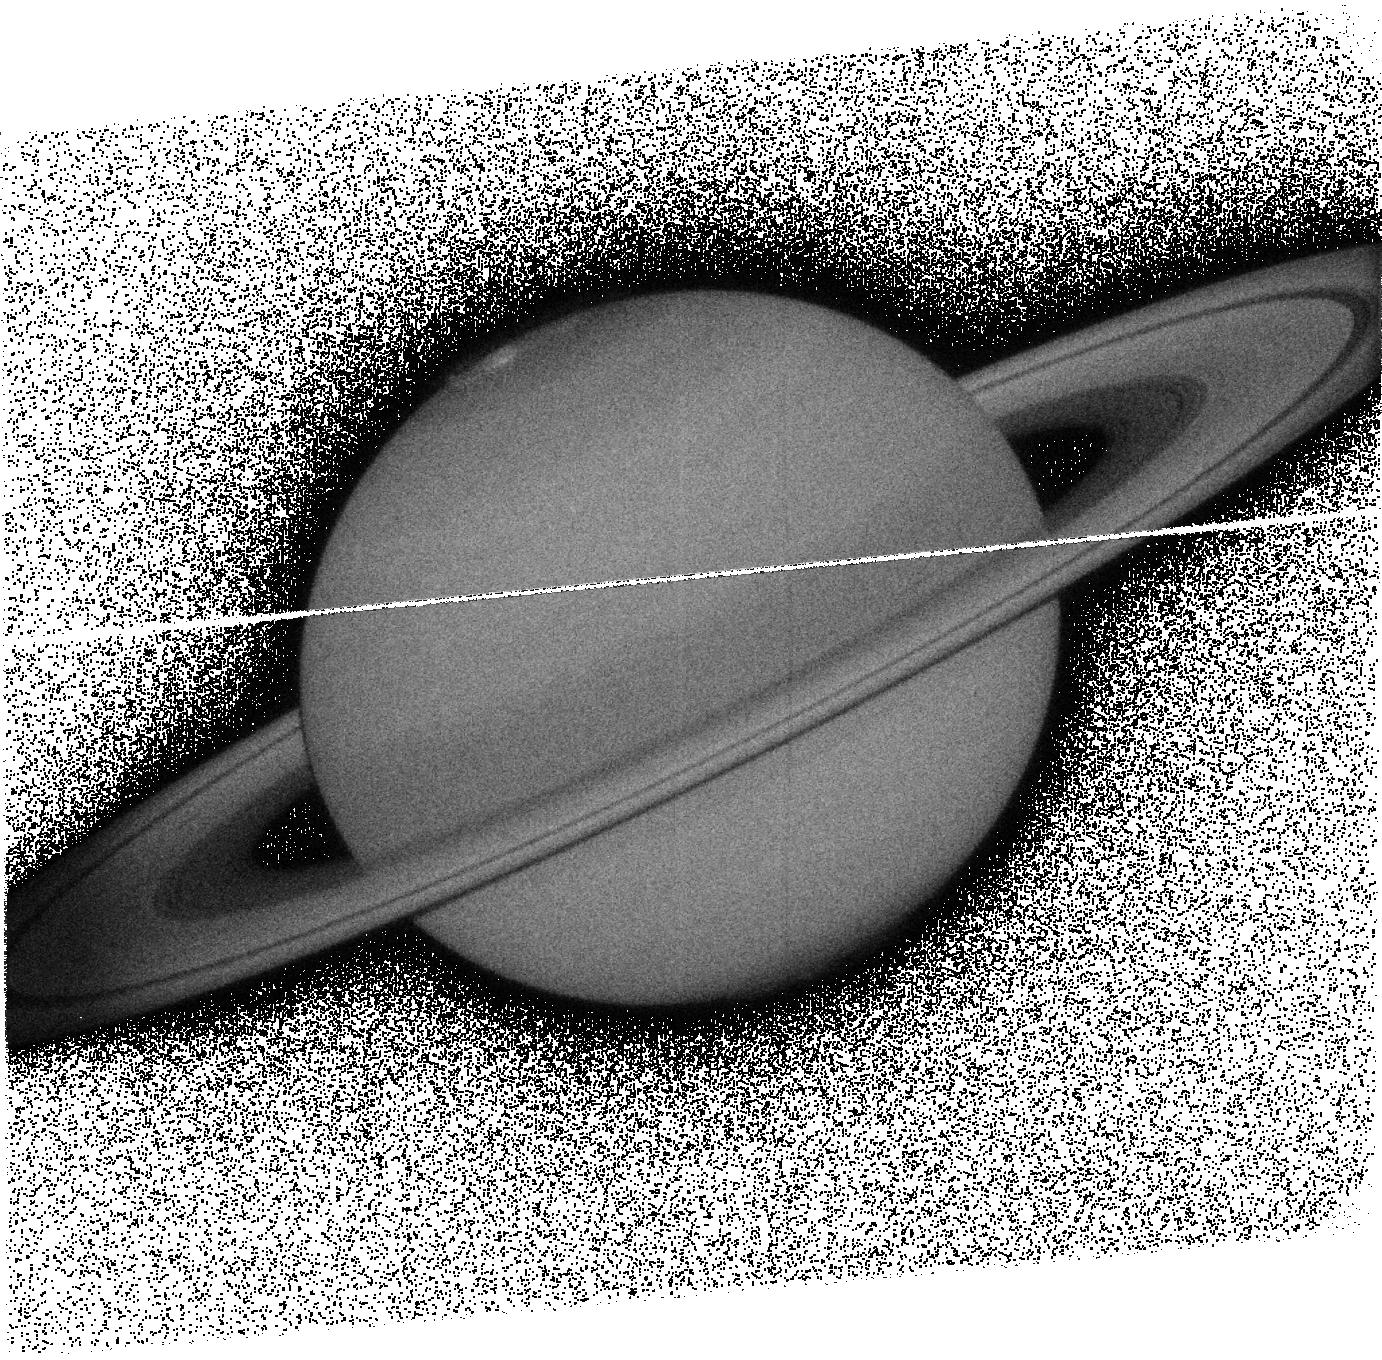
Target: SATURN
Instrument: ACS/SBC
Filter: F125LP
Exposure: 8 min
Observation ID: jbh8h5040

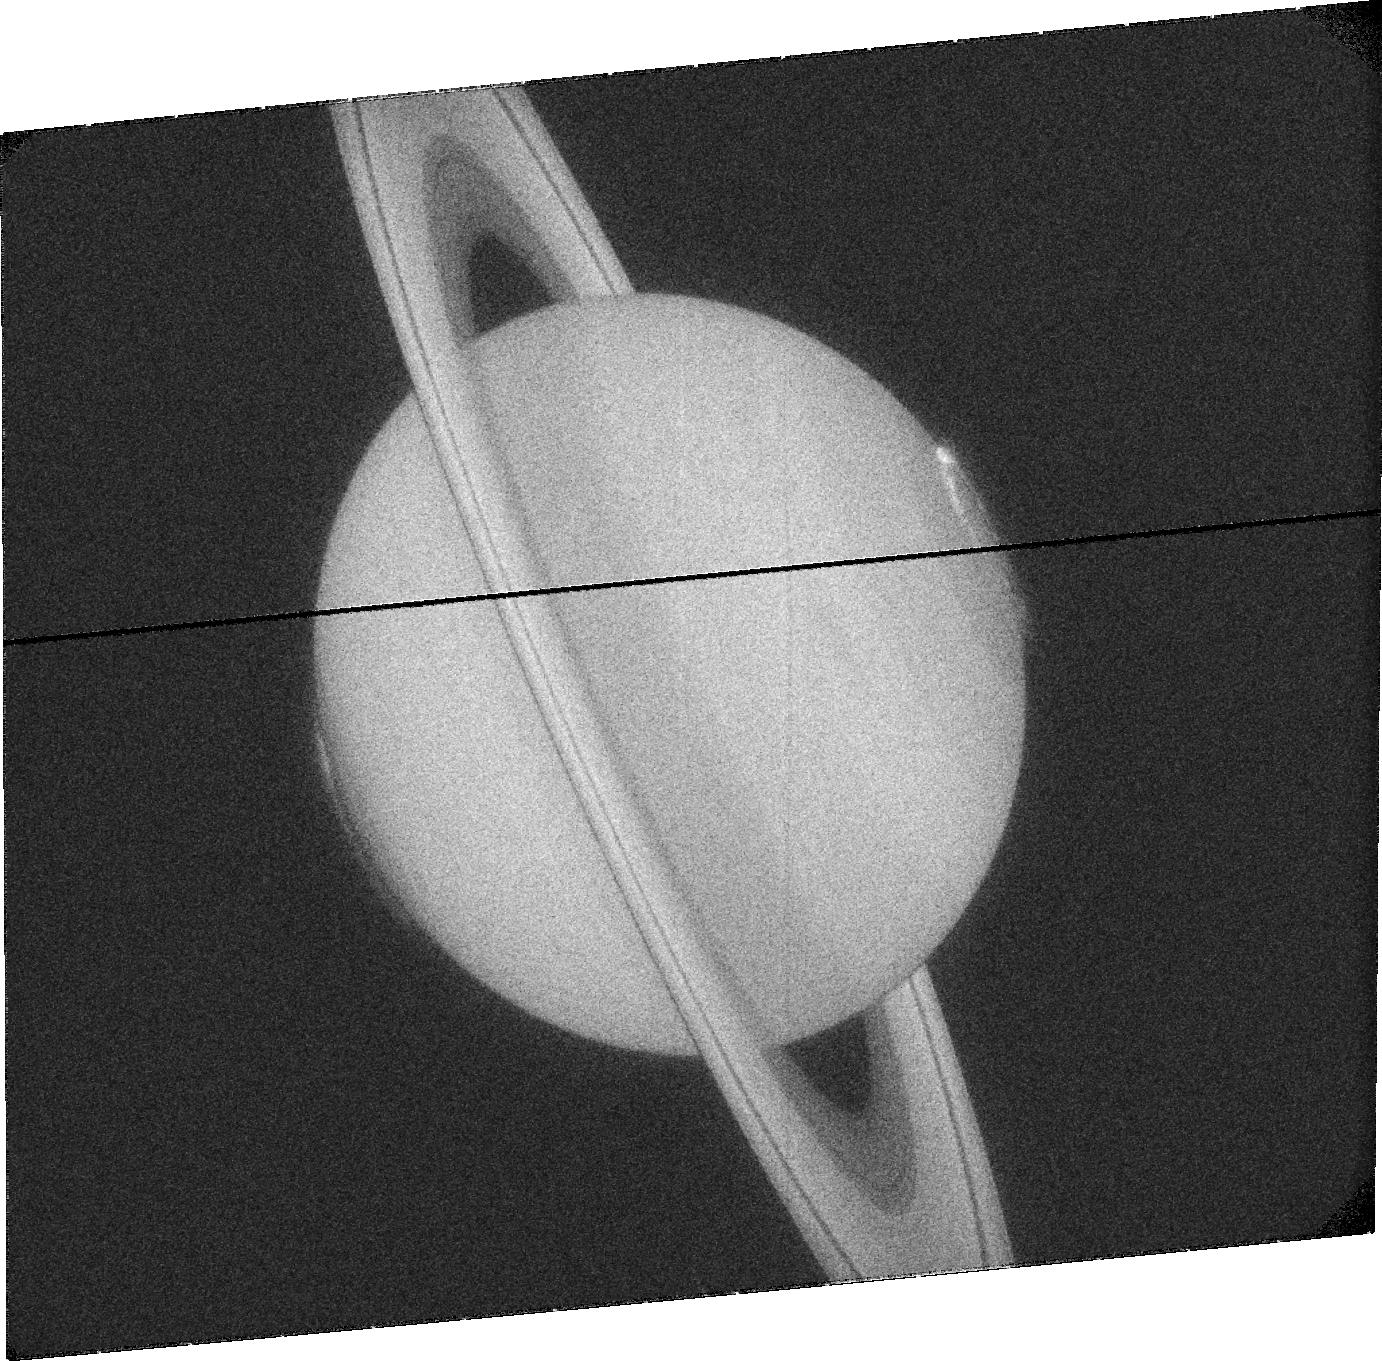
Target: SATURN
Instrument: ACS/SBC
Filter: F115LP
Exposure: 7 min
Observation ID: jbh8h2030

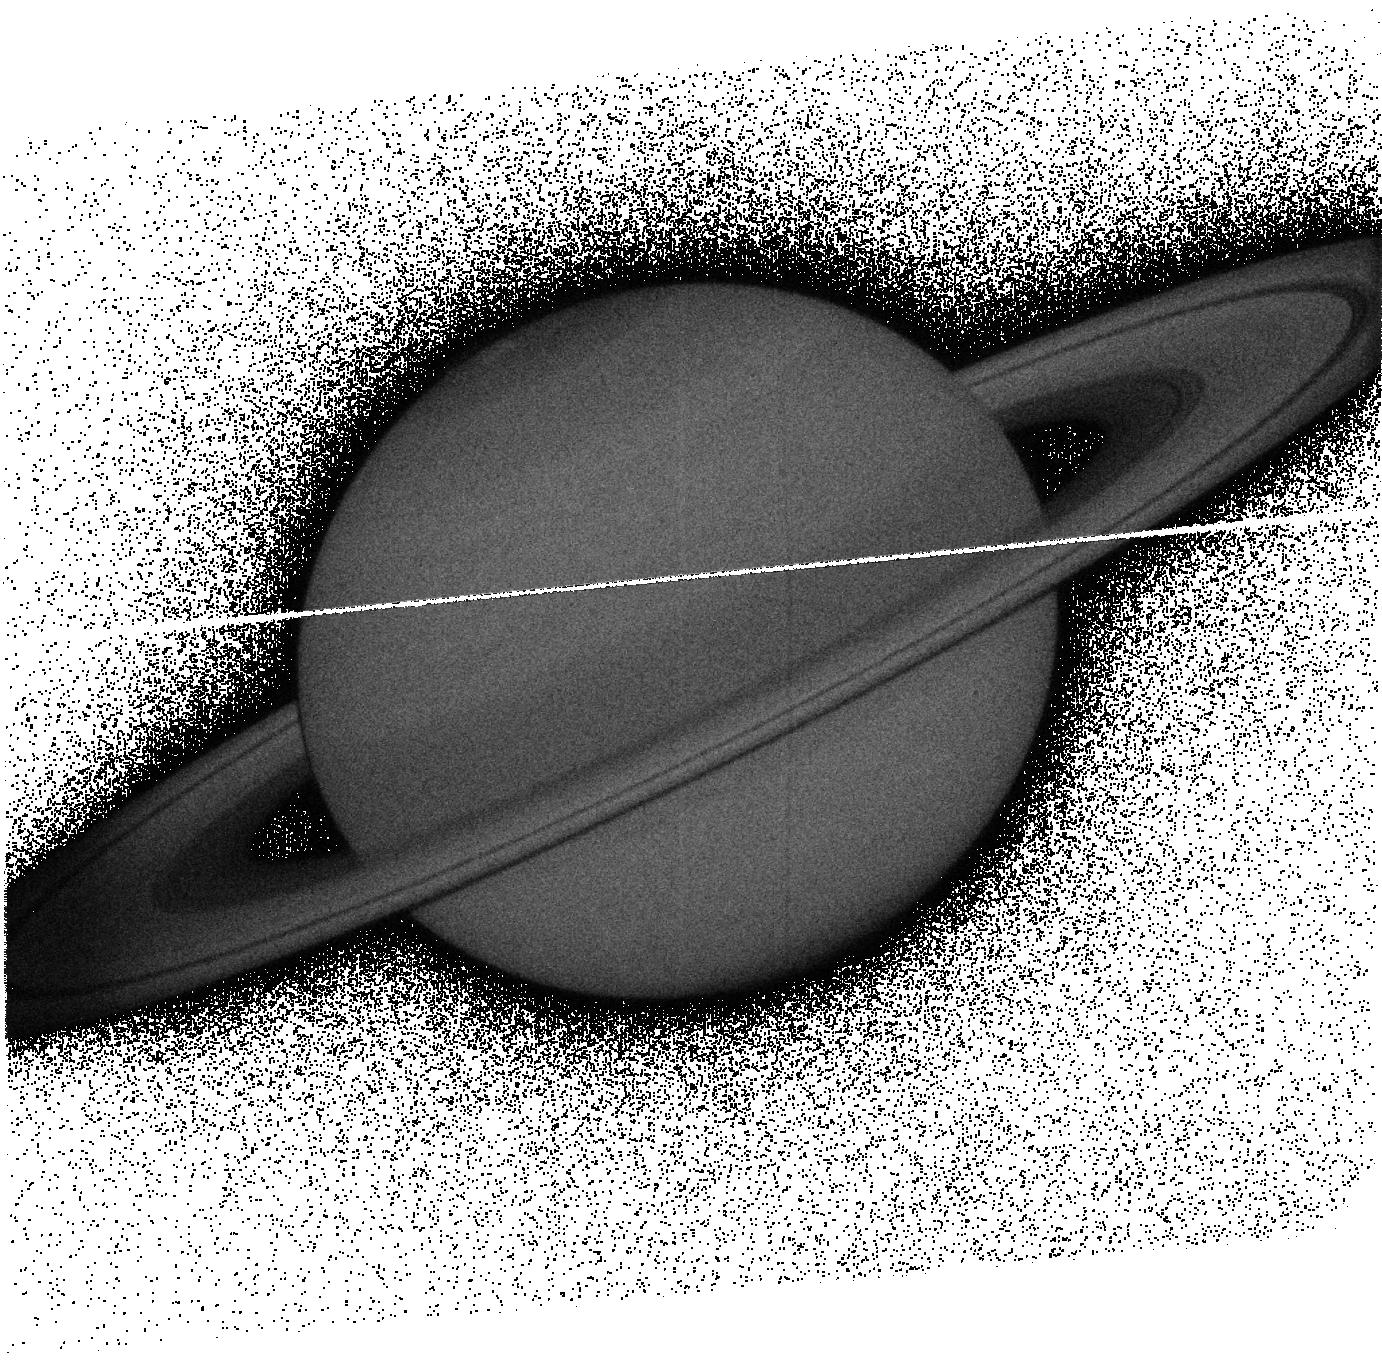
Target: SATURN
Instrument: ACS/SBC
Filter: F140LP
Exposure: 7 min
Observation ID: jbh8h5030

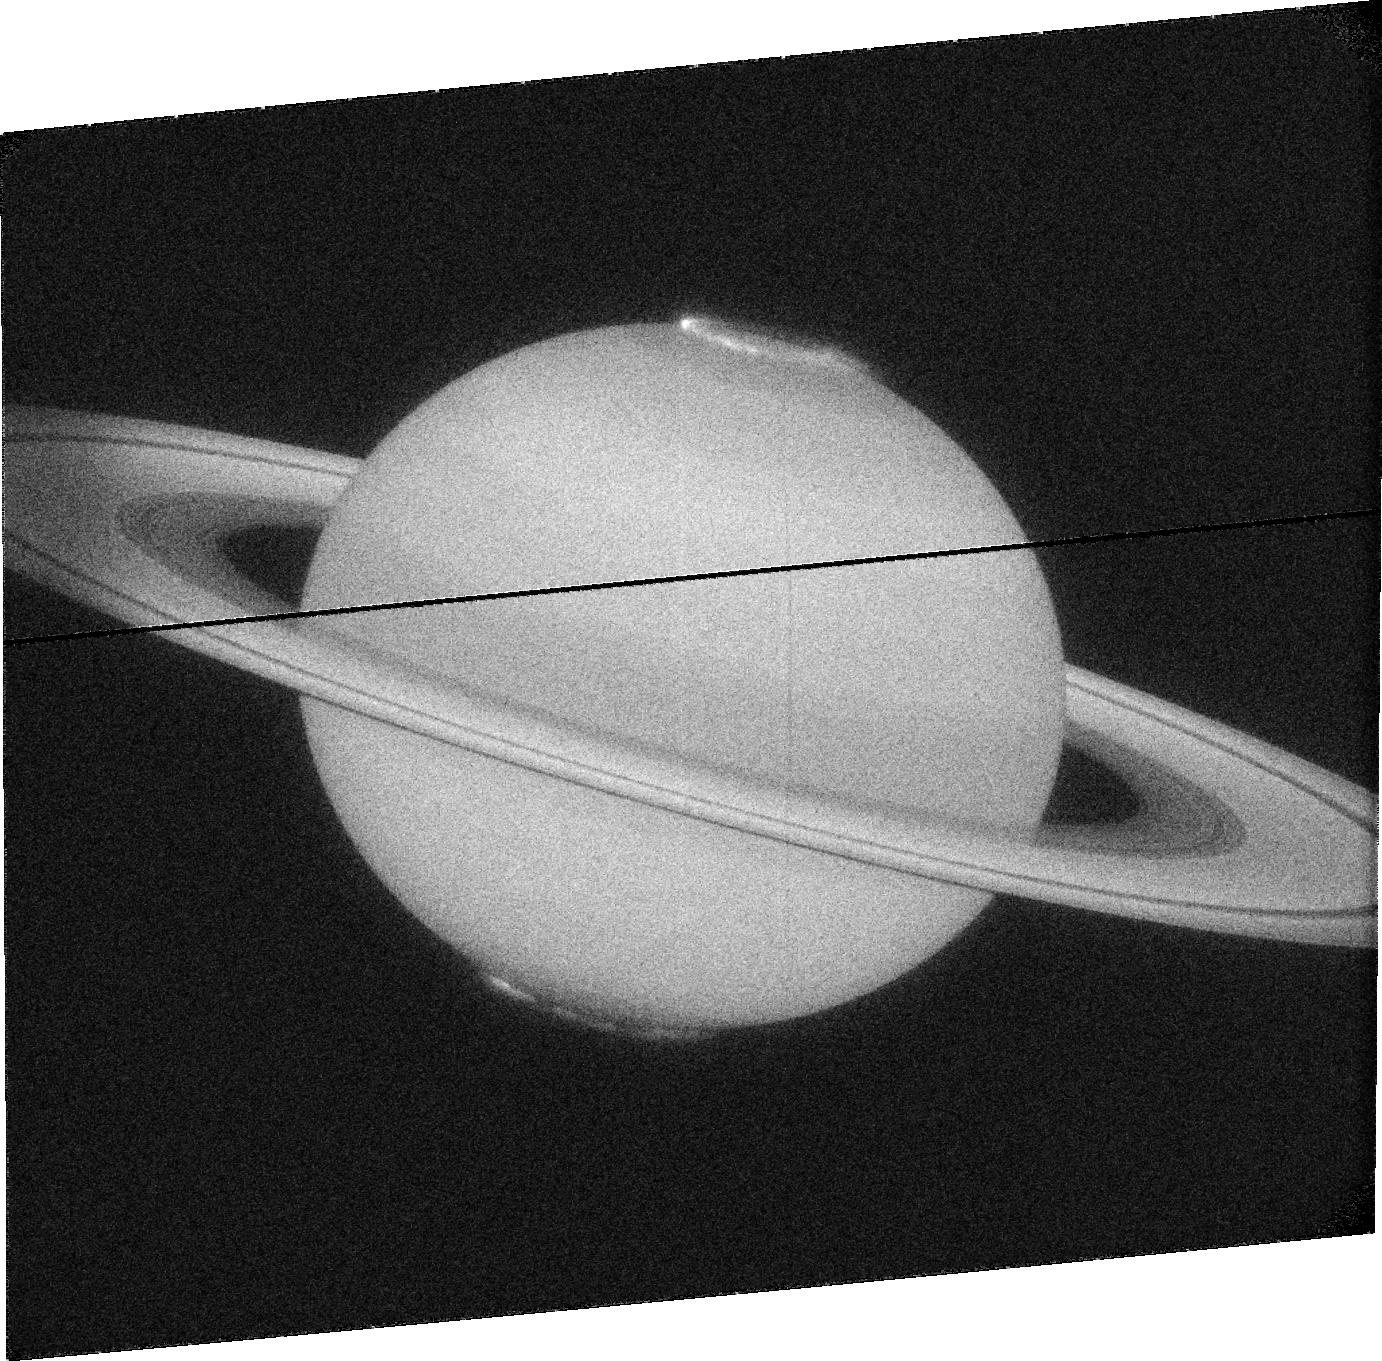
Target: SATURN
Instrument: ACS/SBC
Filter: F115LP
Exposure: 8 min
Observation ID: jbh8h3020

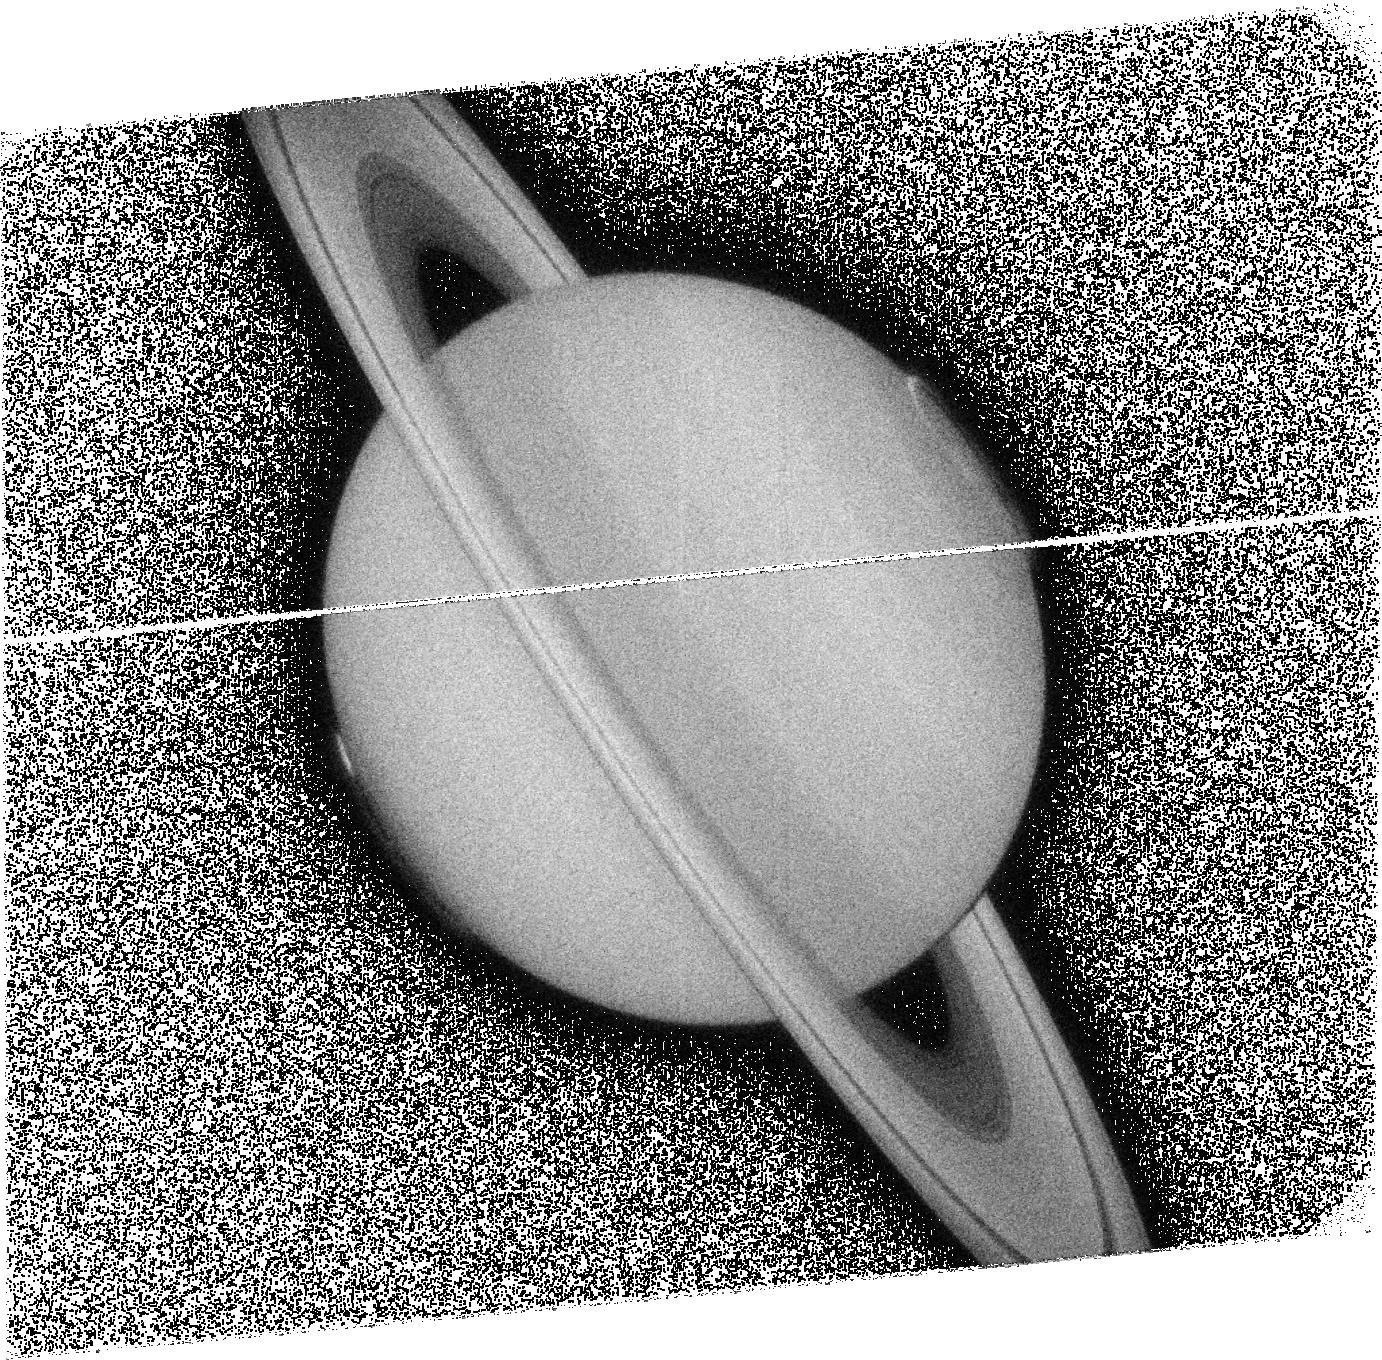
Target: SATURN
Instrument: ACS/SBC
Filter: F125LP
Exposure: 8 min
Observation ID: jbh8h1040

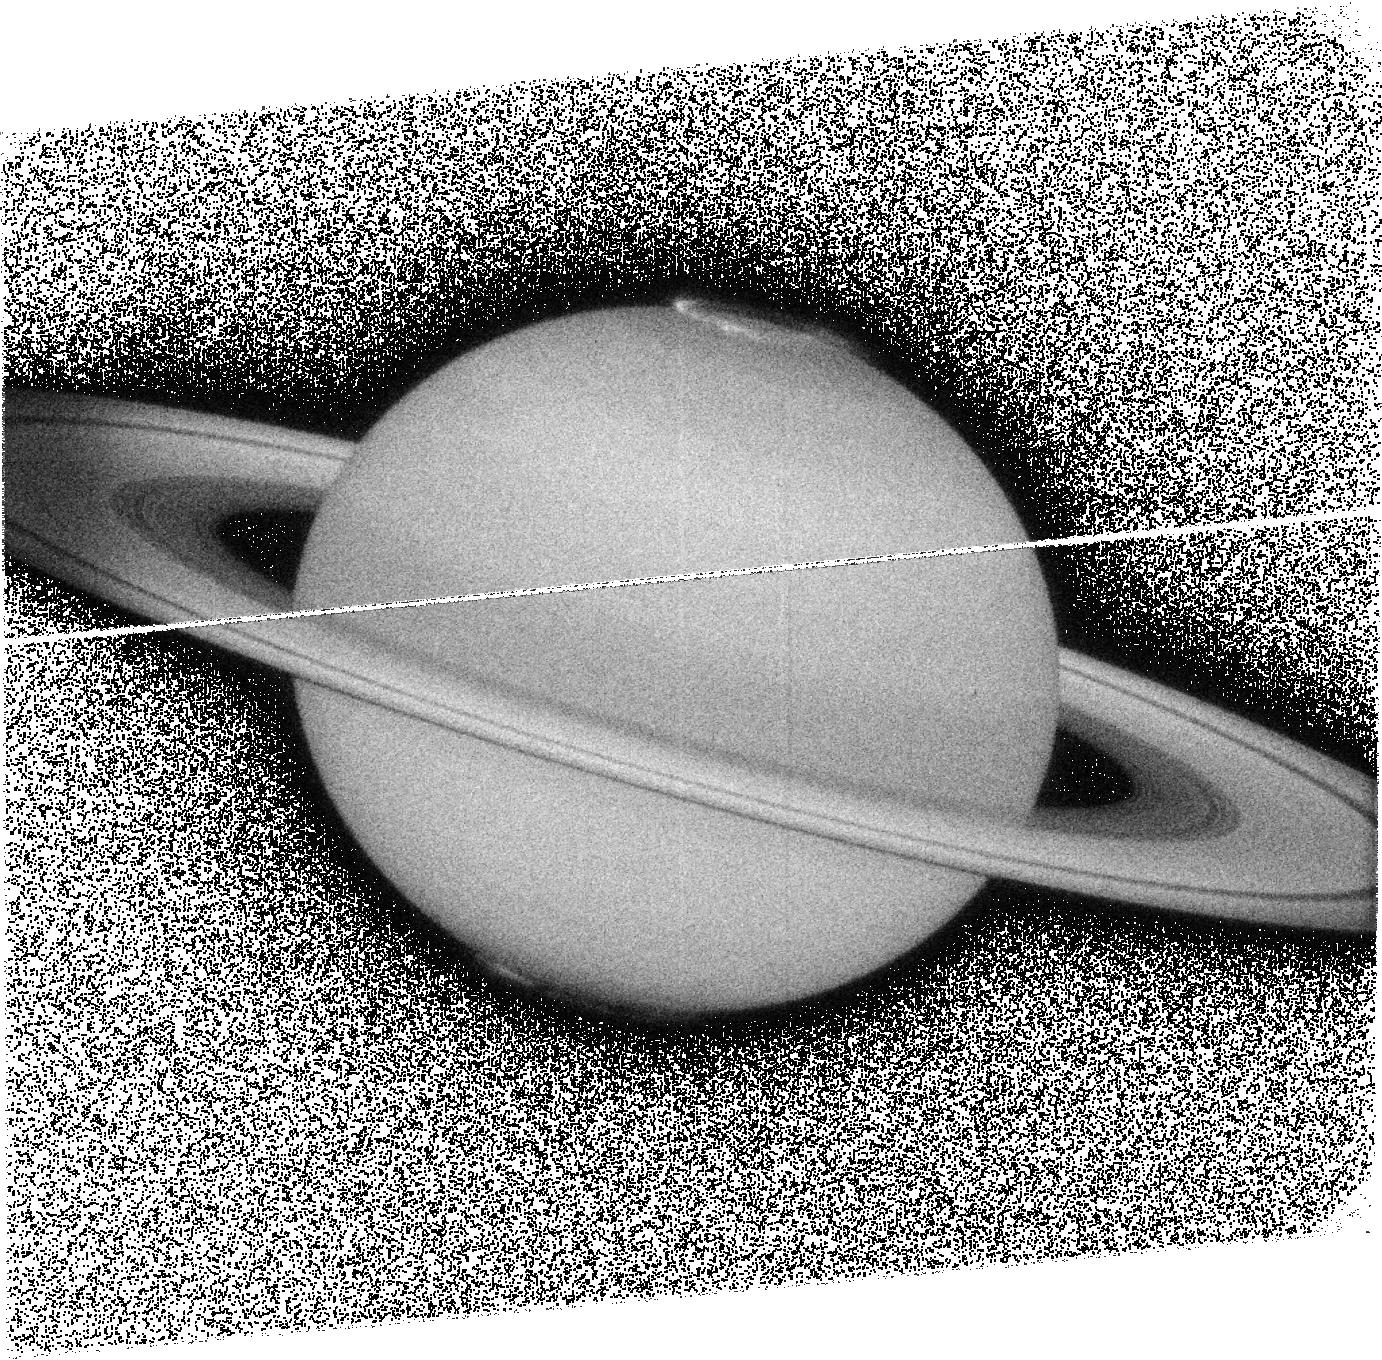
Target: SATURN
Instrument: ACS/SBC
Filter: F125LP
Exposure: 8 min
Observation ID: jbh8h3040

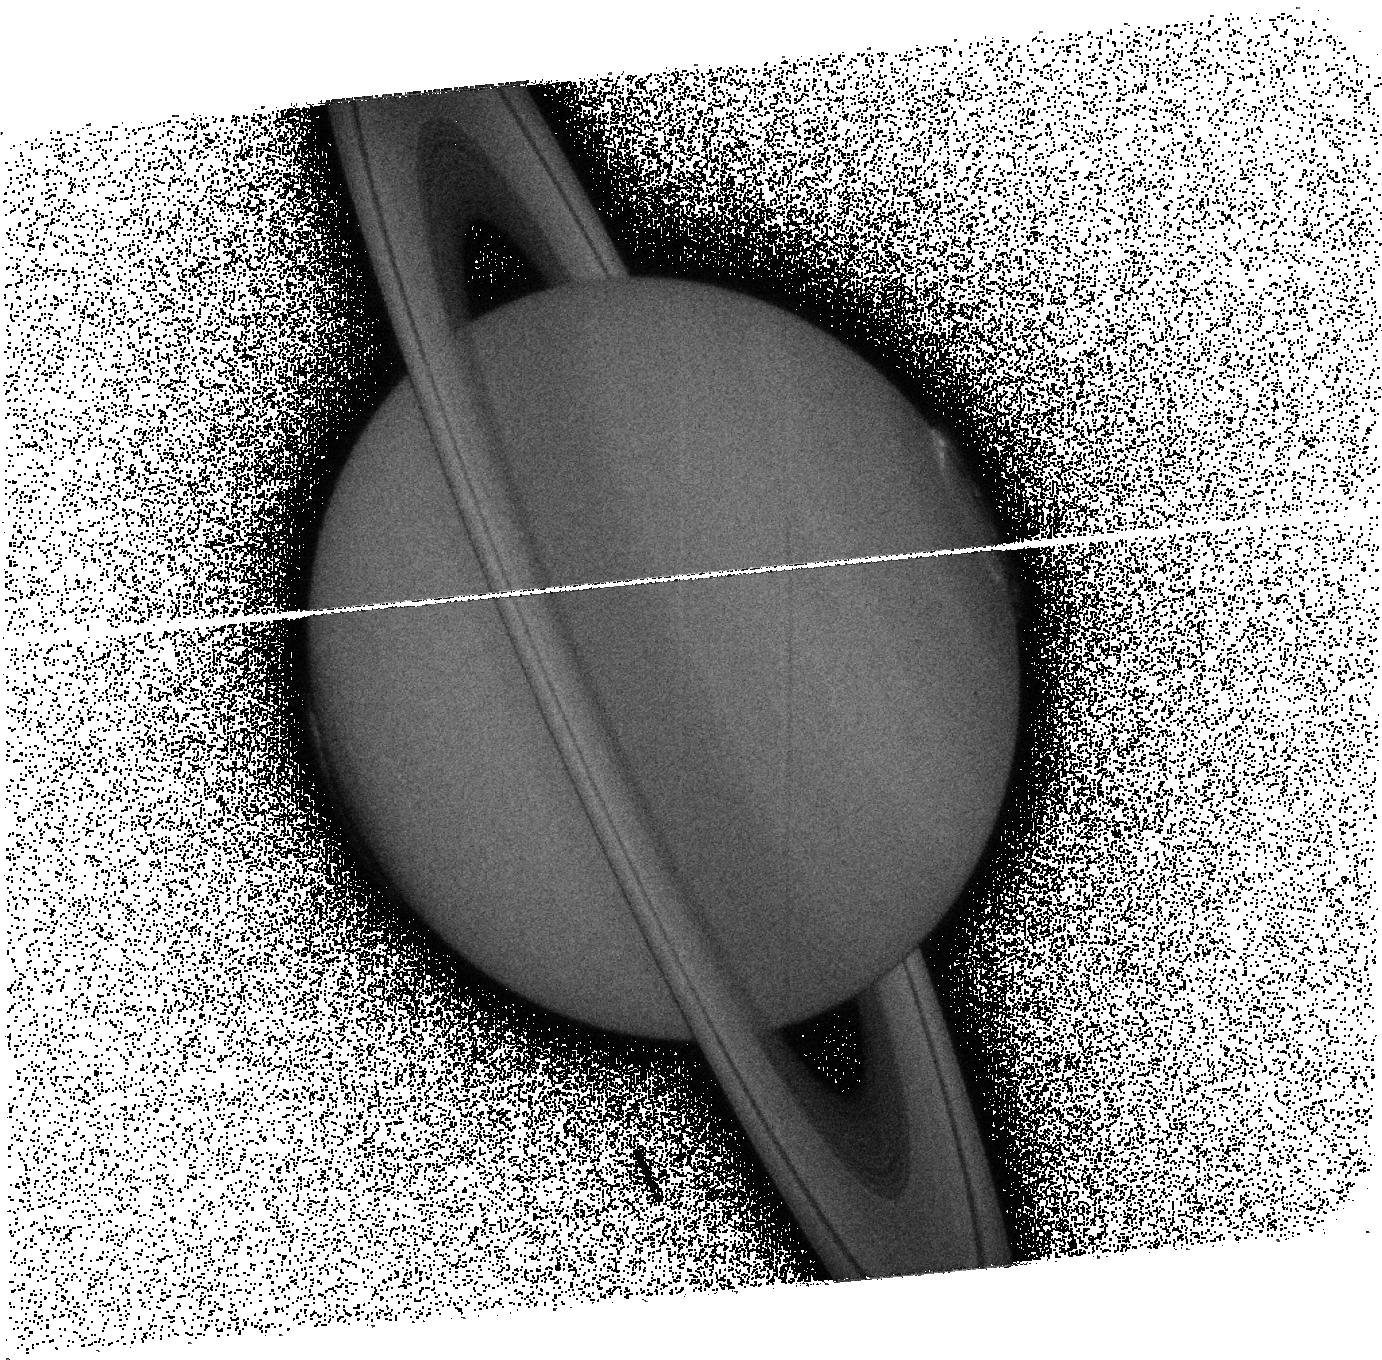
Target: SATURN
Instrument: ACS/SBC
Filter: F125LP
Exposure: 8 min
Observation ID: jbh8h2010

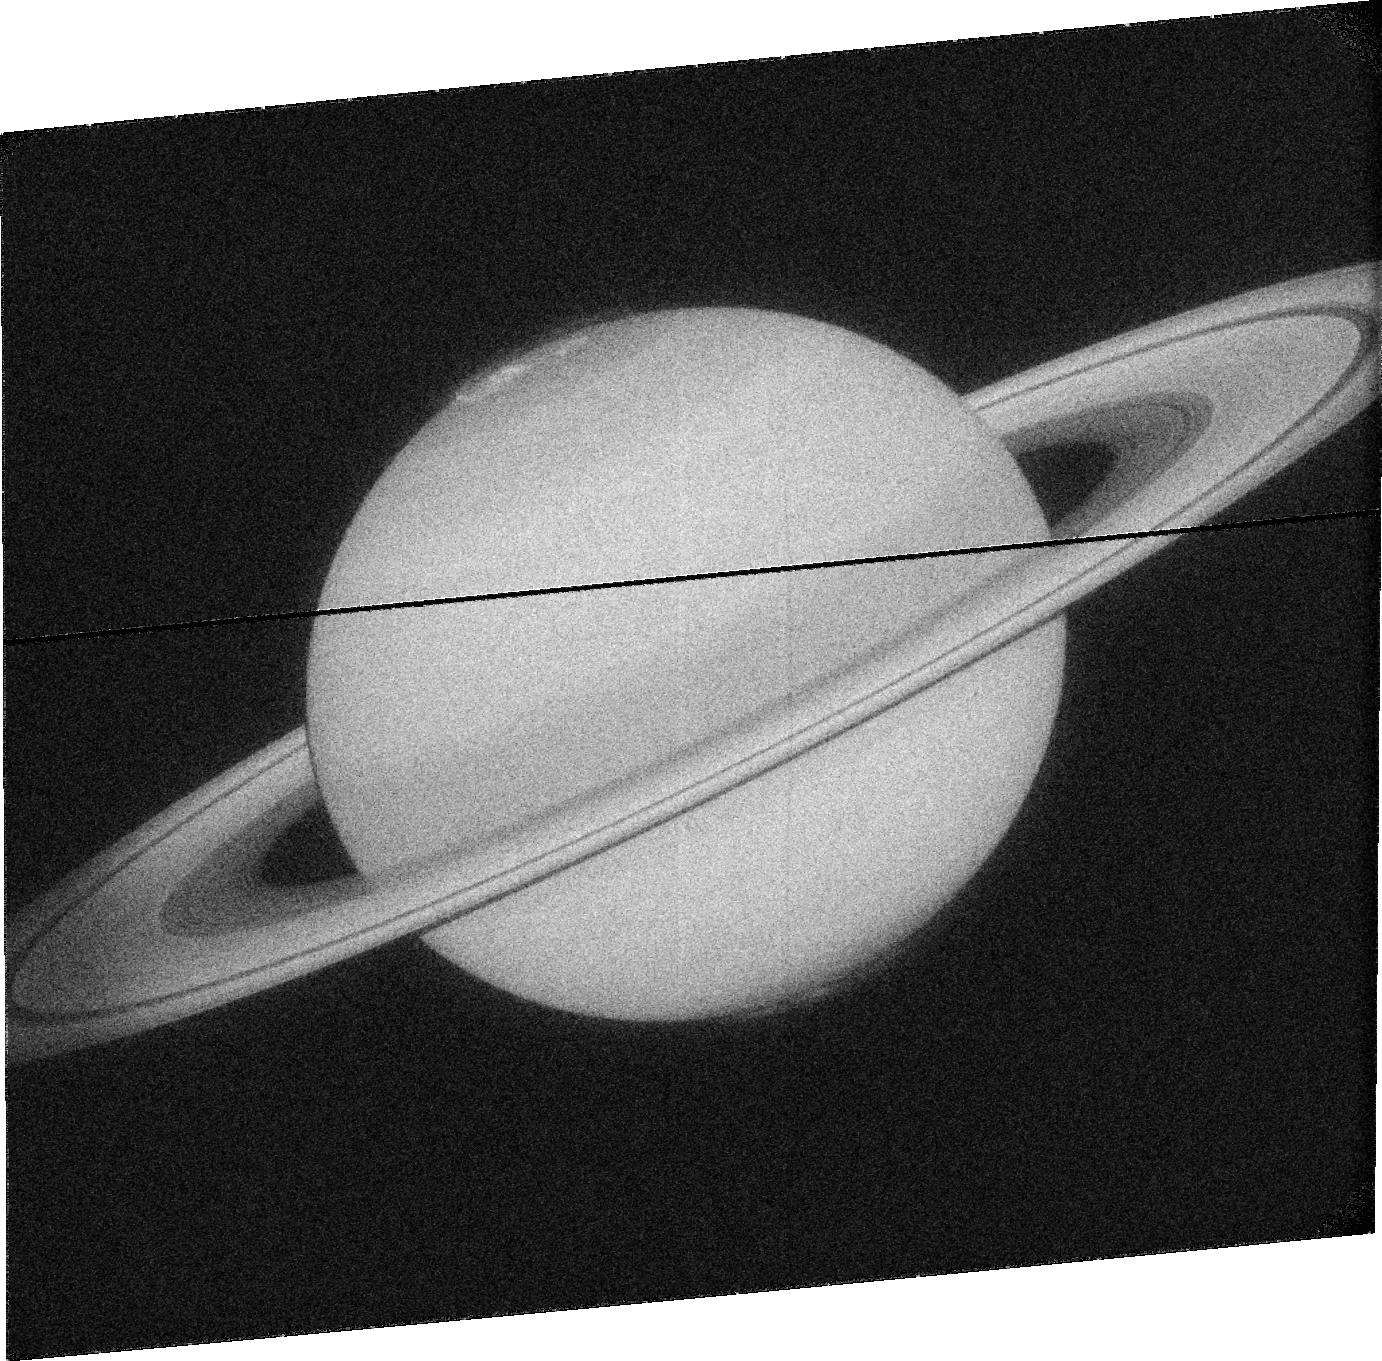
Target: SATURN
Instrument: ACS/SBC
Filter: F115LP
Exposure: 8 min
Observation ID: jbh8h5020

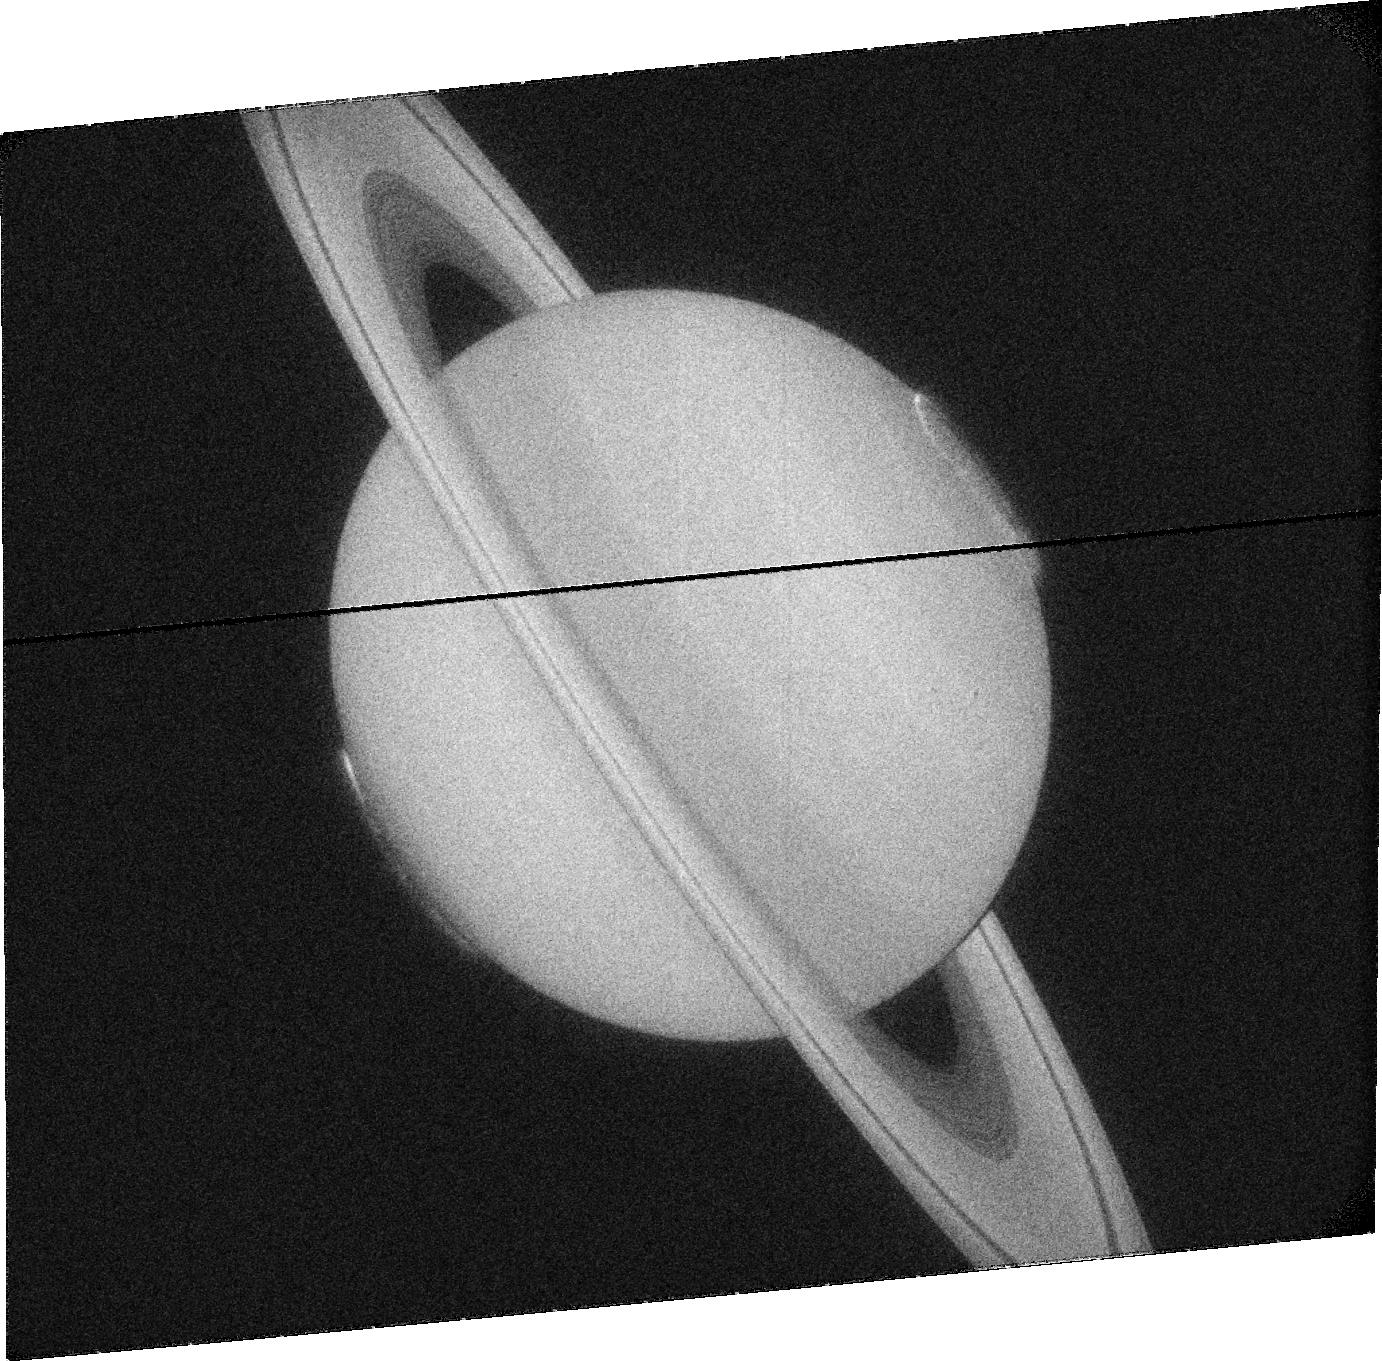
Target: SATURN
Instrument: ACS/SBC
Filter: F115LP
Exposure: 8 min
Observation ID: jbh8h1020

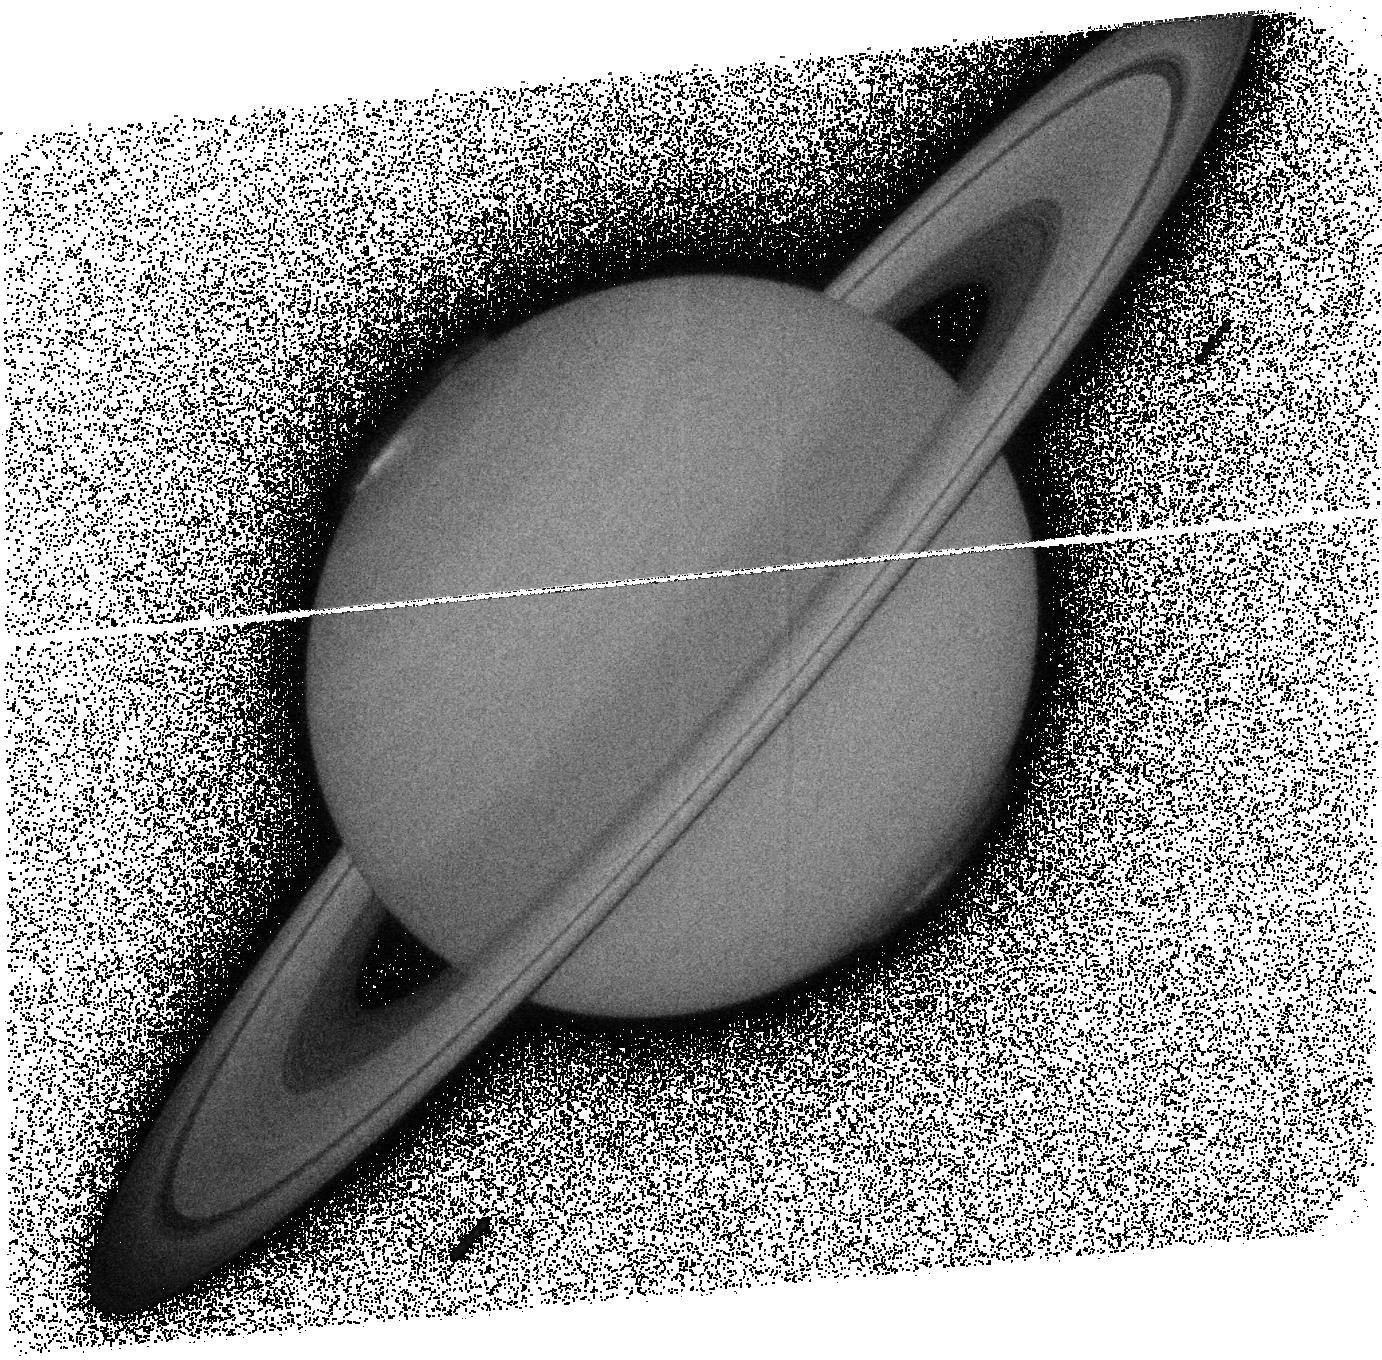
Target: SATURN
Instrument: ACS/SBC
Filter: F125LP
Exposure: 8 min
Observation ID: jbh8h4010

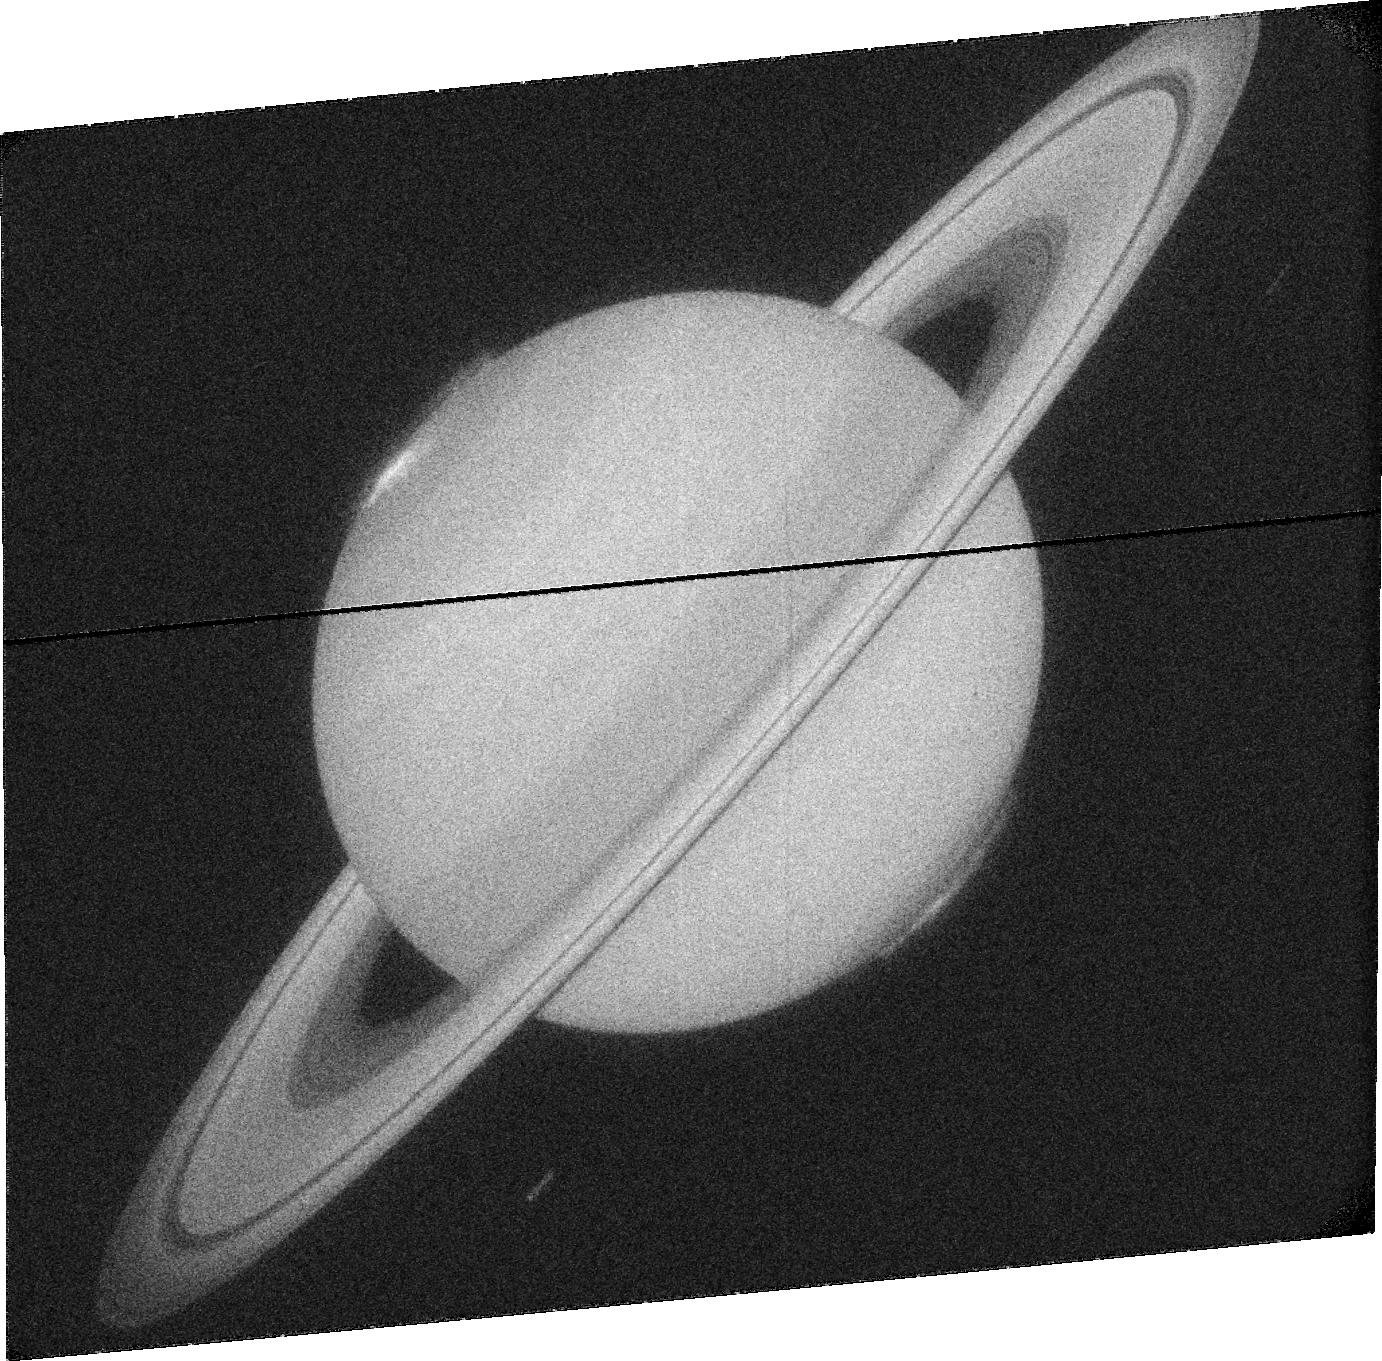
Target: SATURN
Instrument: ACS/SBC
Filter: F115LP
Exposure: 7 min
Observation ID: jbh8h4030

Long term observations of Saturns northern auroras (PI: Nichols, Jonathan David)

Auroral emissions are a vital tool in diagnosing the dynamics of planetary magnetospheres. While Saturn?s southern UV auroras have been observed with high-sensitivity cameras onboard the Hubble Space Telescope (HST), the northern auroras have only been observed at very oblique angles. Our understanding of Saturn?s auroral emissions is thus only half complete. However, Saturn has now passed equinox and is moving toward summer in the northern hemisphere, such that the northern auroras are now visible from Earth, and recent results from HST have indicated that Saturn?s northern auroras are not simply mirror images of the southern. The changing seasons are also expected to result in significant changes in magnetospheric phenomena related to the auroras. Observing these changes is a specific goal of the Cassini Solstice Mission (CSM) and, since joint HST-Cassini observations have repeatedly proved to be invaluable, CSM operations are currently being planned specifically with joint HST observations in mind. The observations proposed here will thus execute over Cycles 18-20, and will address the following science questions: What is the morphology of Saturn?s northern auroras? Do Saturn?s auroras change with the planet?s season? How are the auroral emissions of different wavelengths related? The importance of long term HST observations of Saturn?s northern auroras are highlighted by the fact that recent key discoveries would have been missed without the multiyear archive of observations of the planet?s southern auroras. The opportunity to obtain HST images while Cassini makes specifically-tailored supporting observations is an extremely valuable opportunity, and HST is the only instrument capable of providing sustained, high time resolution observations of Saturns auroral emission.